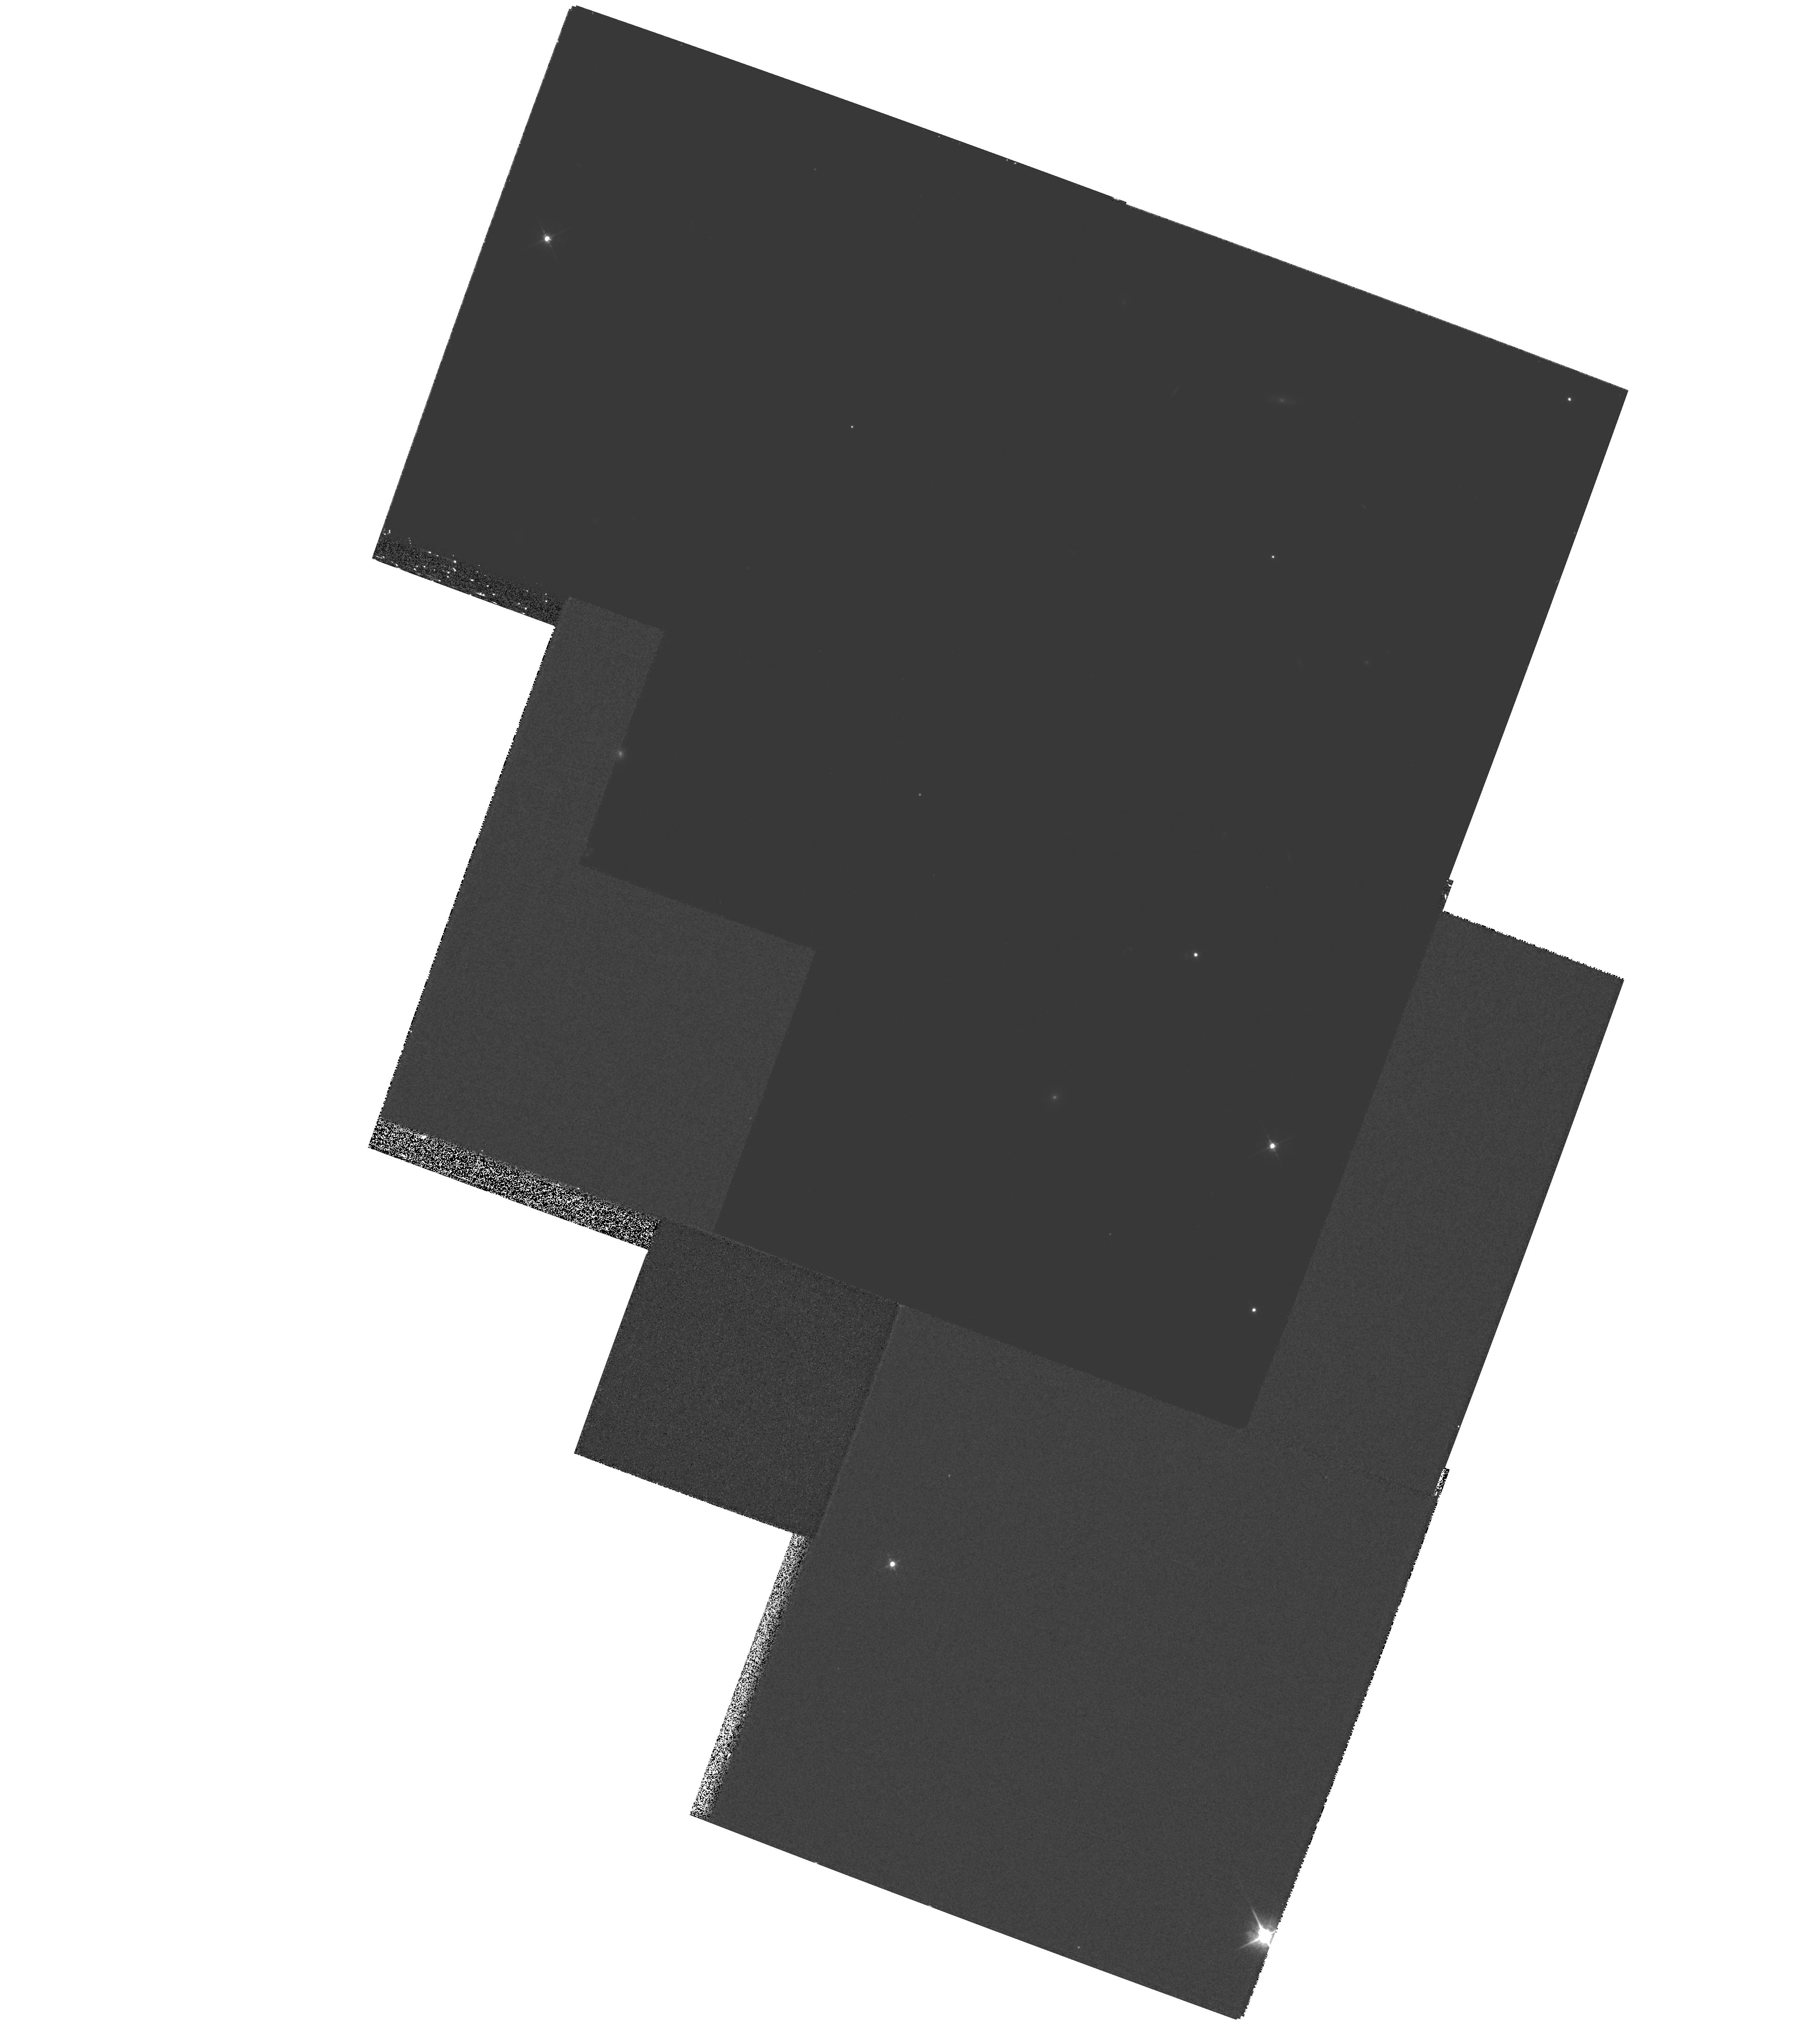
Target: MULTIPLE
Instrument: WFPC2/PC
Filter: F622W
Exposure: 53 min
Observation ID: hst_8223_03_wfpc2_pc_f622w_u5c403

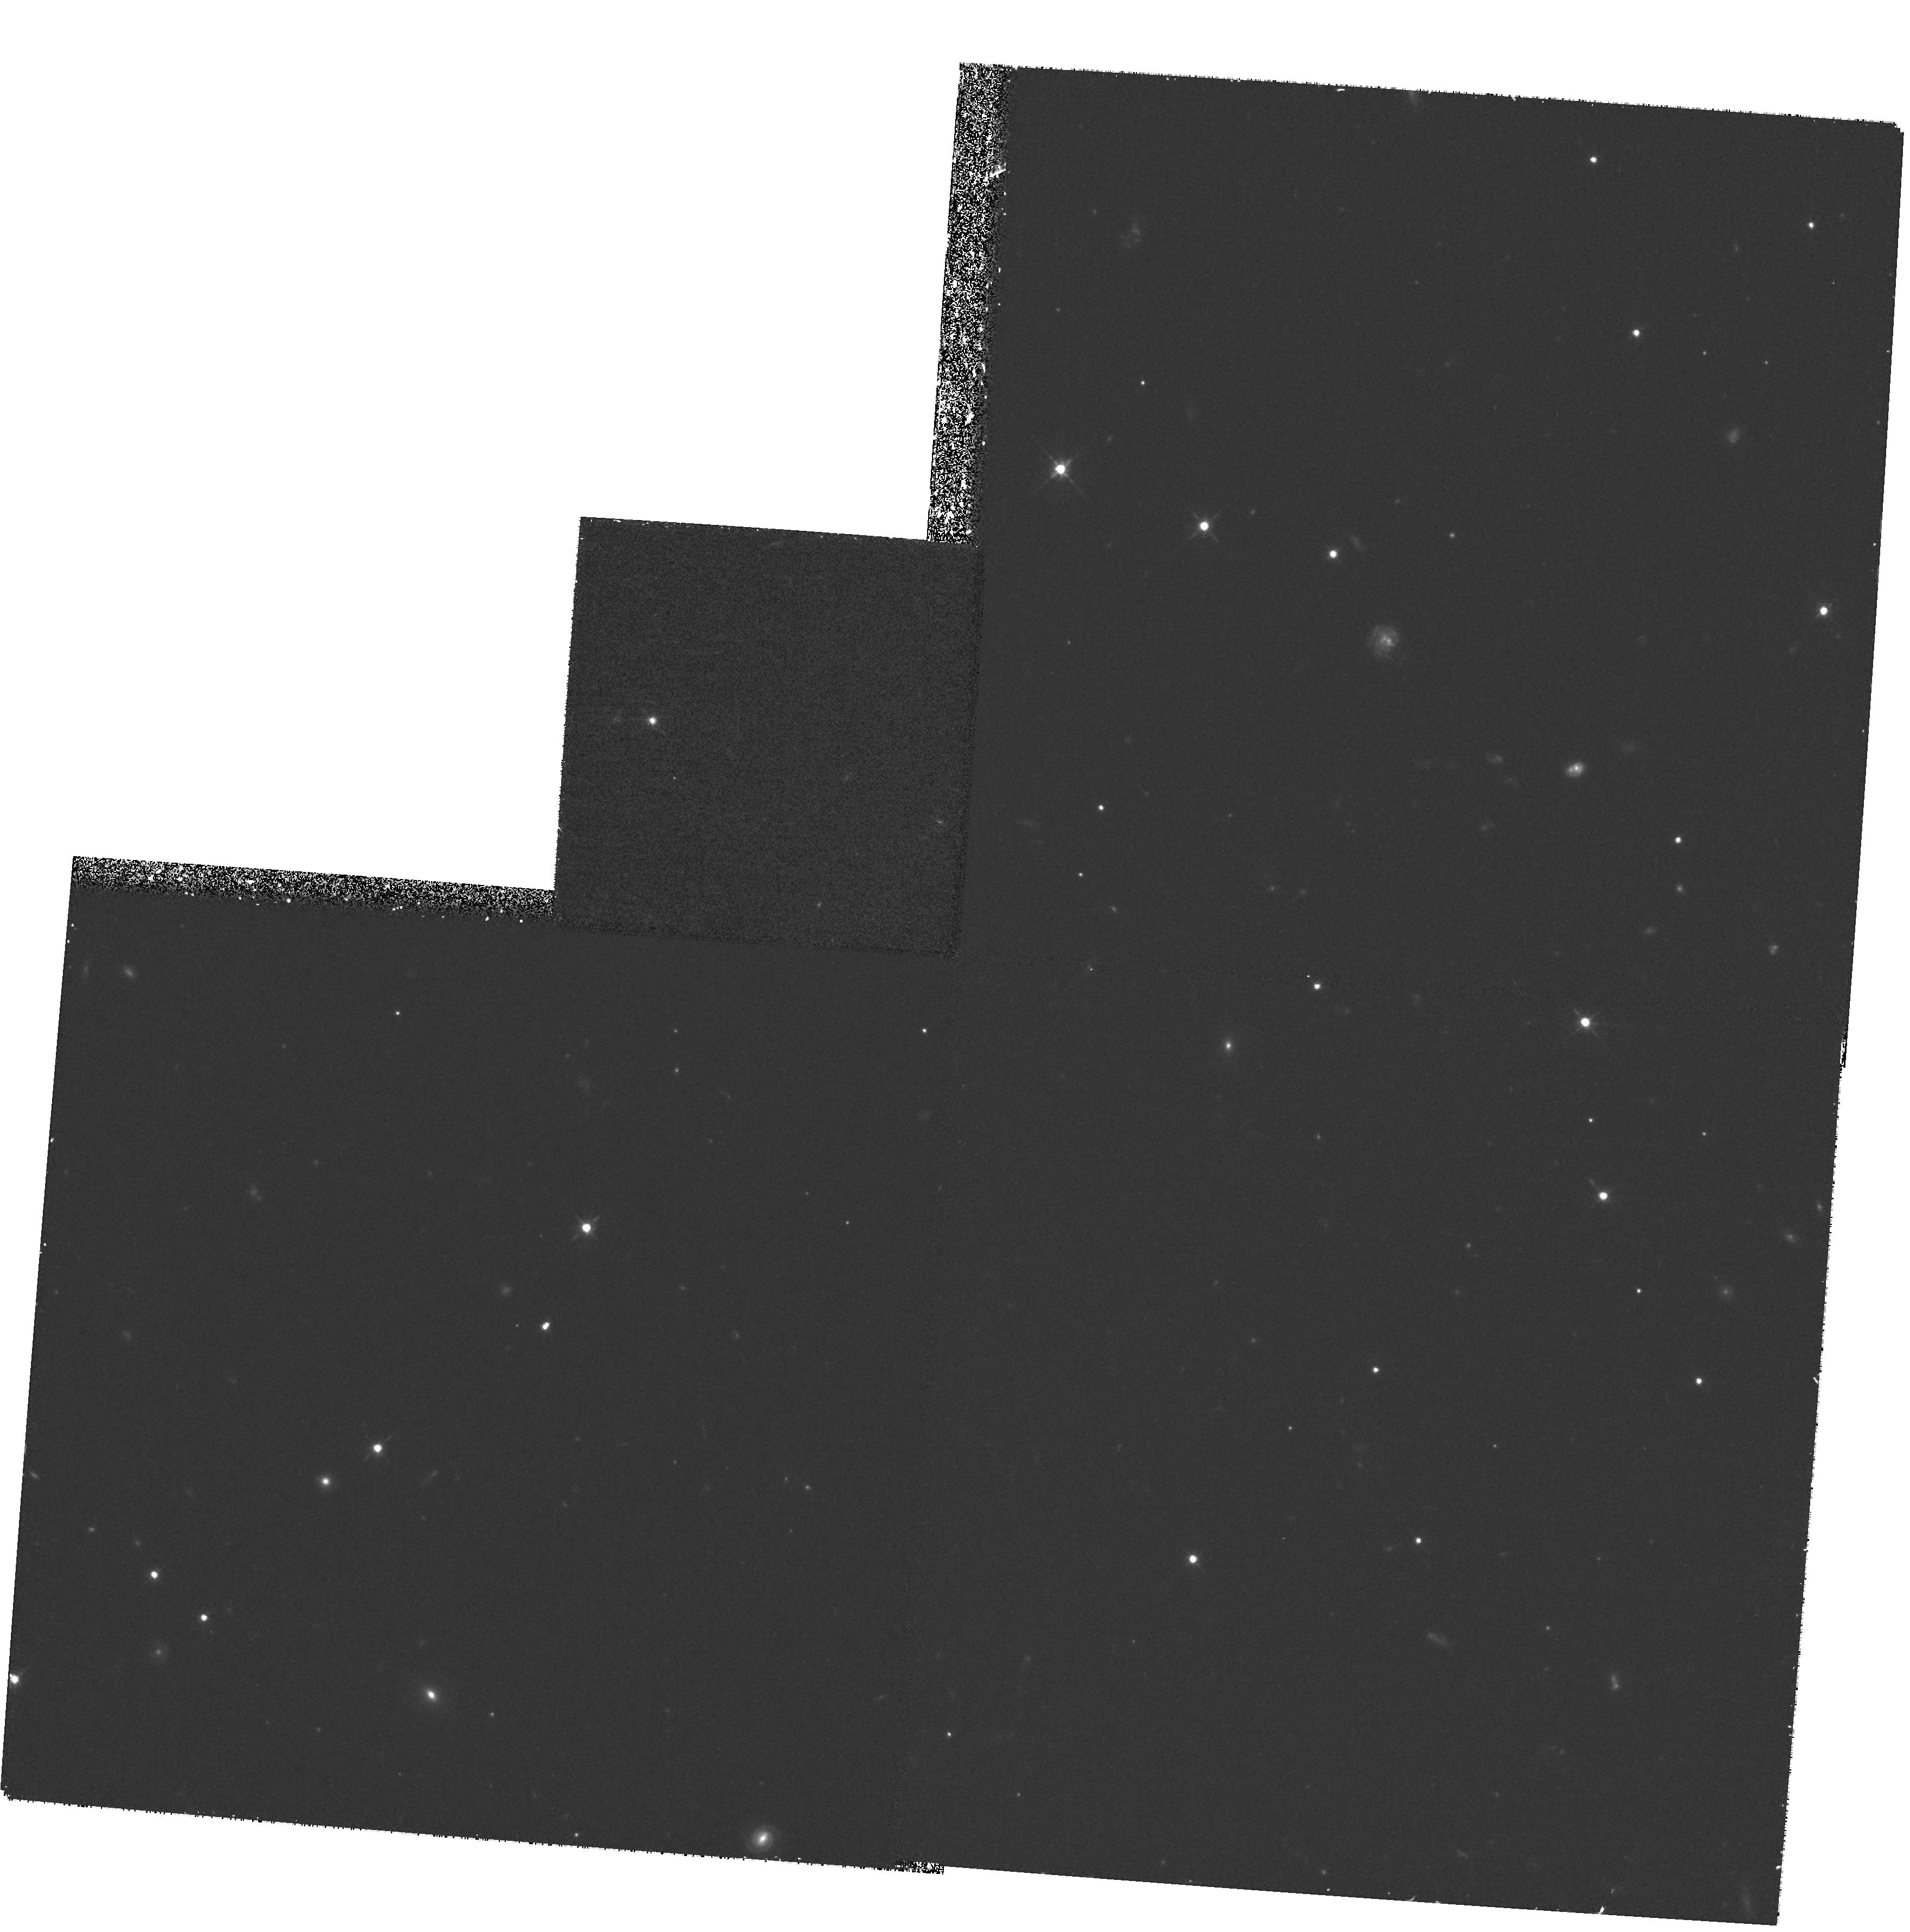
Target: GAL-1754+6420
Instrument: WFPC2/PC
Filter: F675W
Exposure: 37 min
Observation ID: hst_8223_05_wfpc2_pc_f675w_u5c405

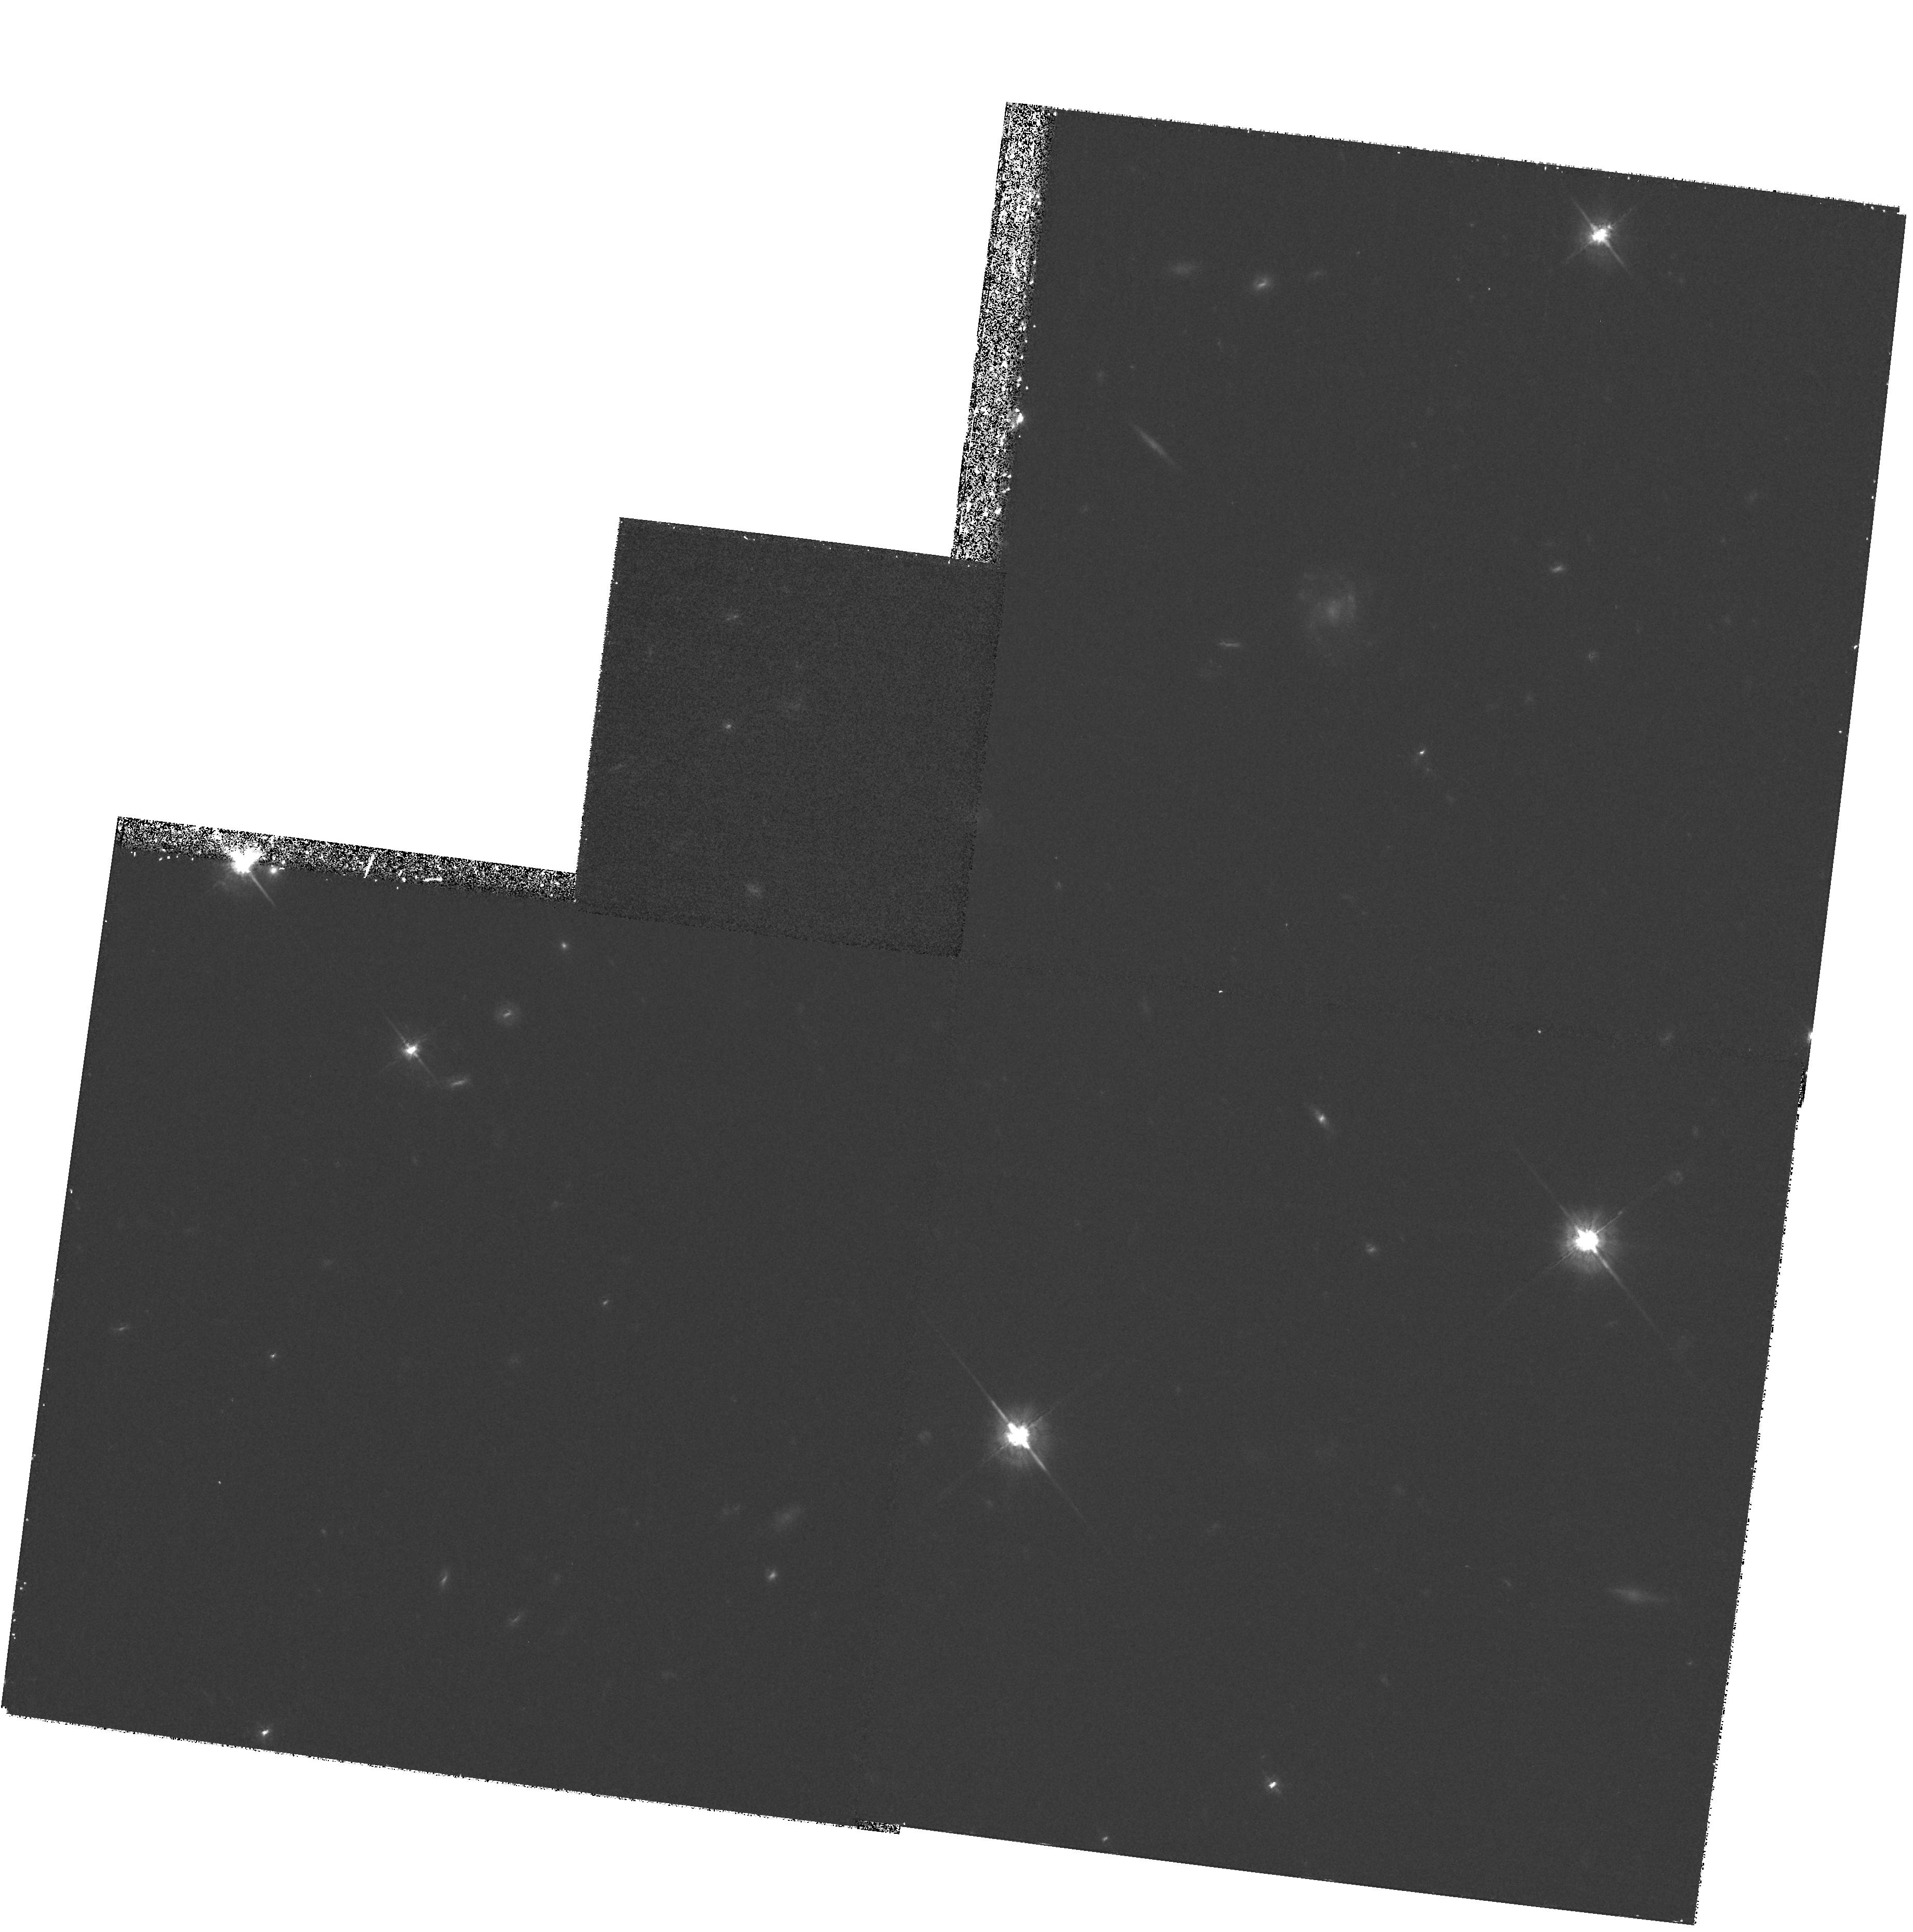
Target: GAL-1741+6703
Instrument: WFPC2/PC
Filter: F675W
Exposure: 37 min
Observation ID: hst_8223_04_wfpc2_pc_f675w_u5c404

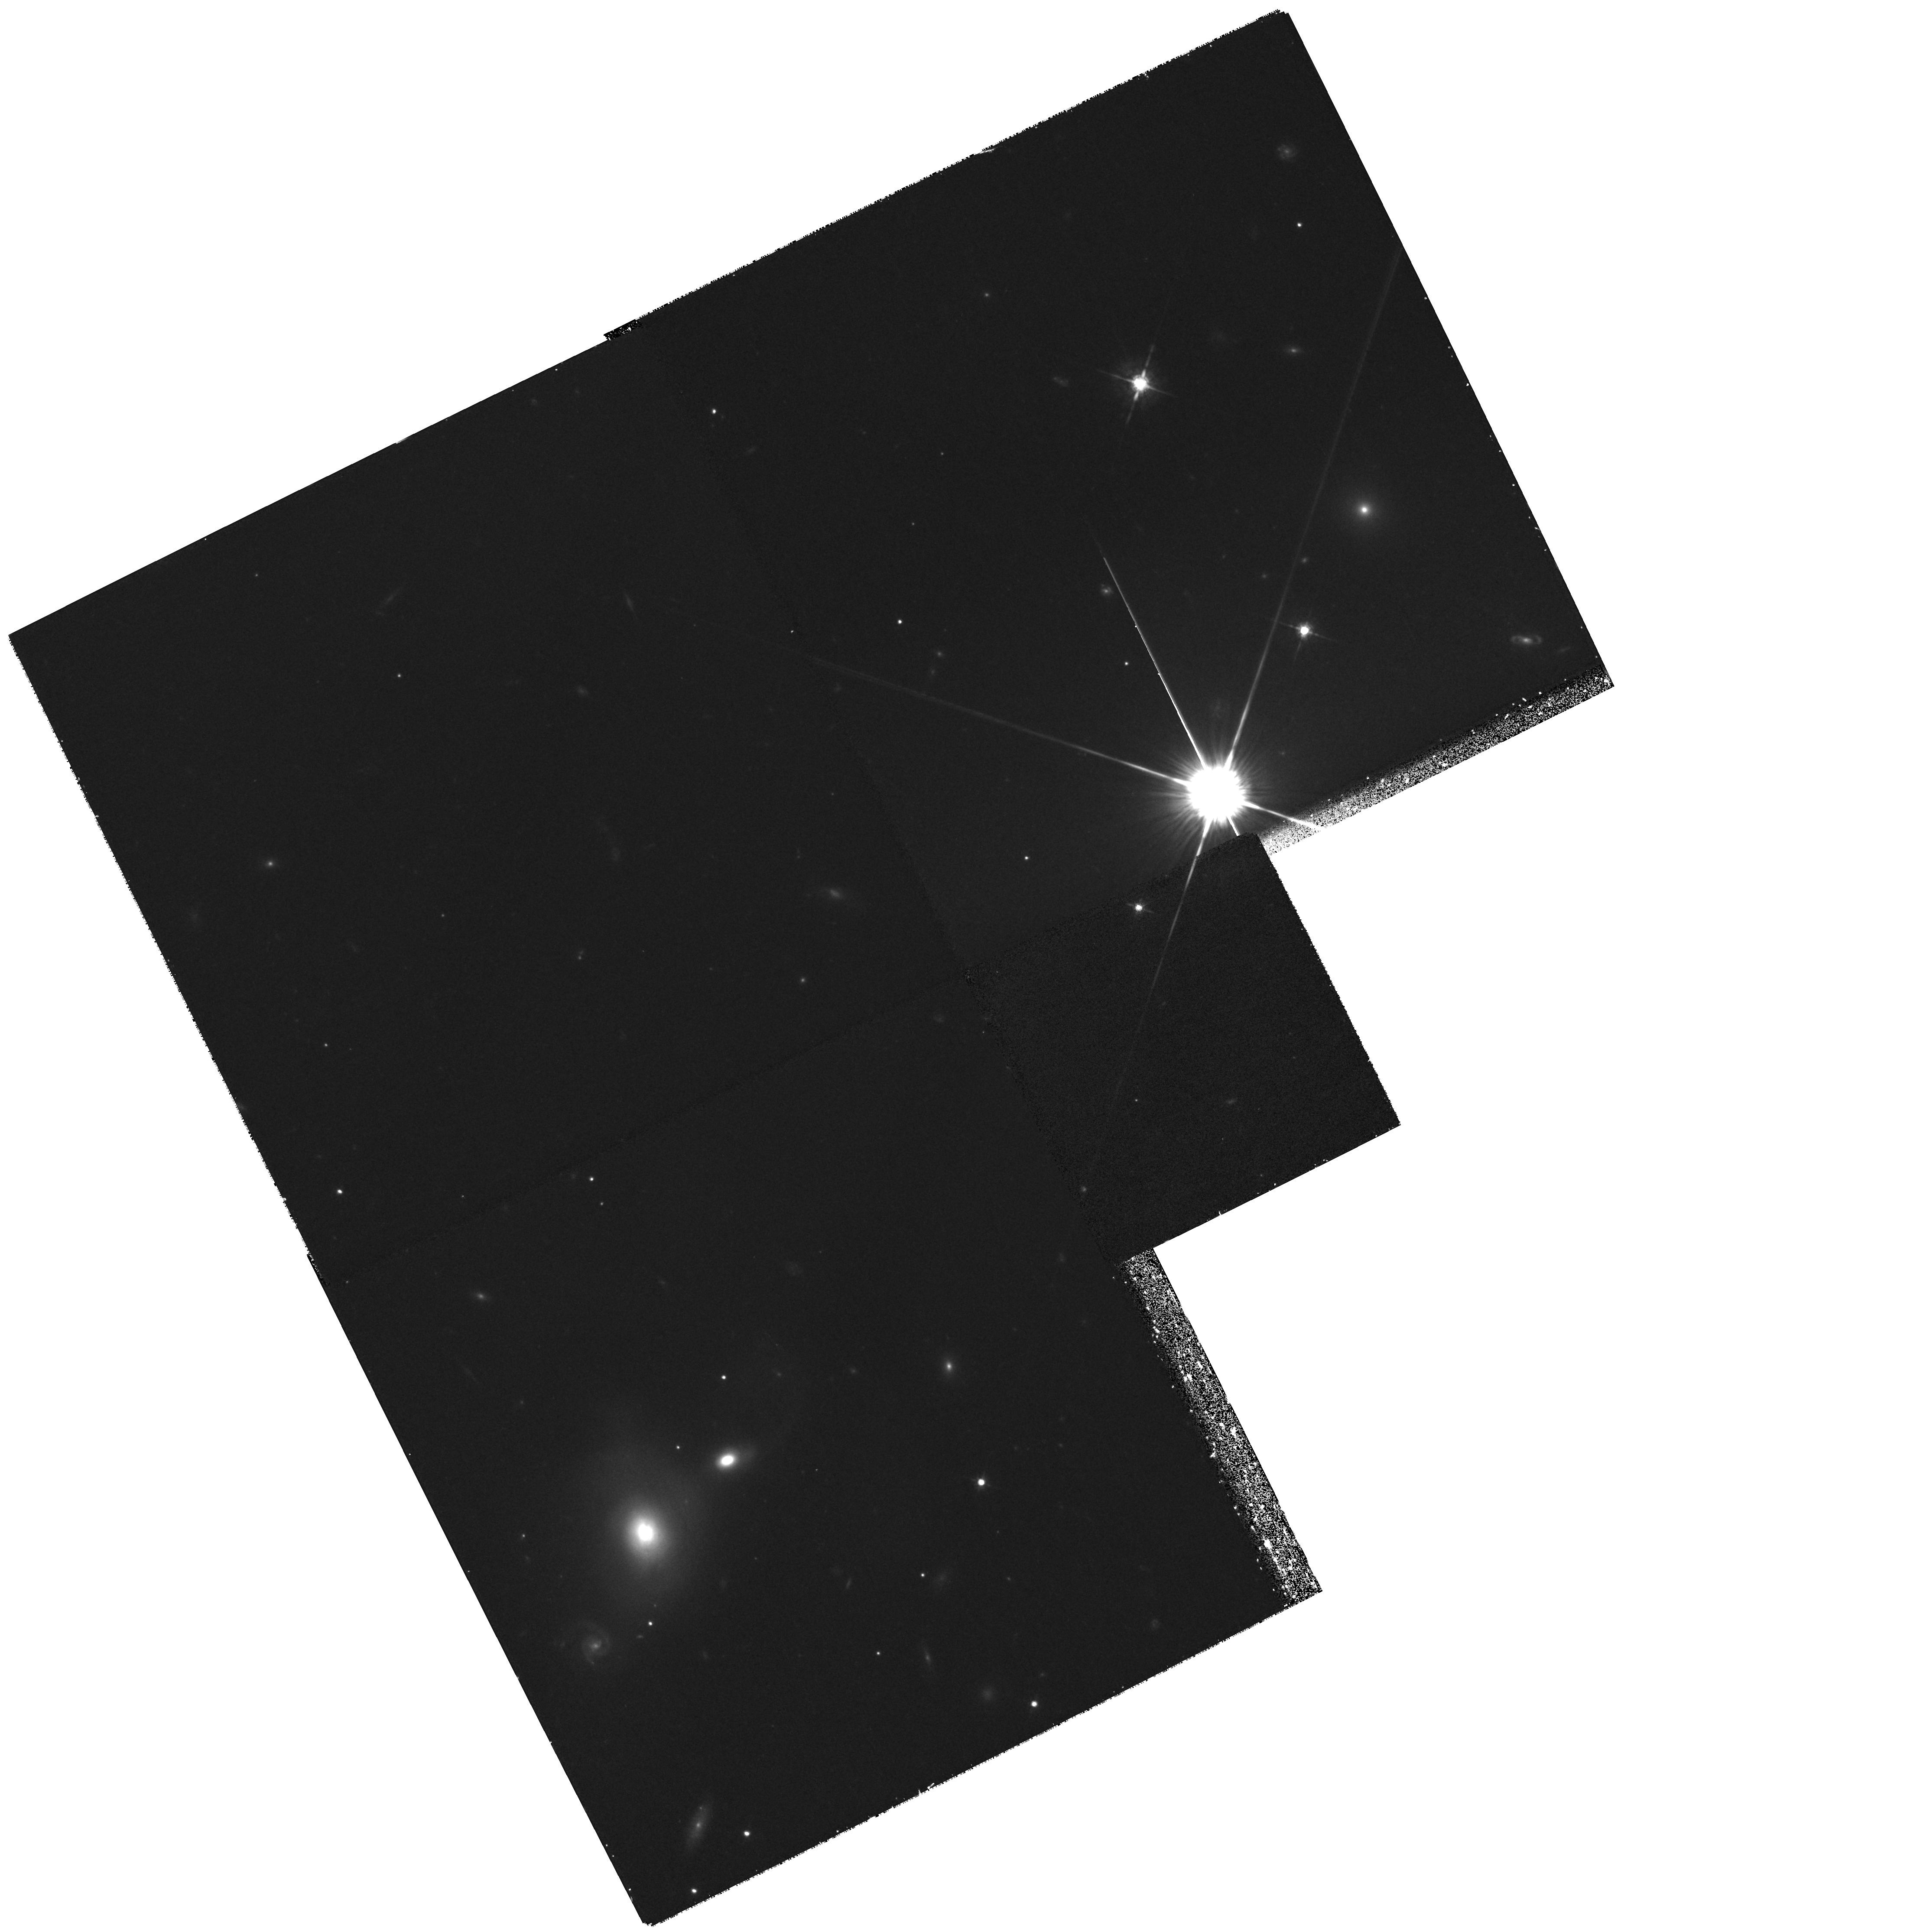
Target: GAL-1812+6814
Instrument: WFPC2/PC
Filter: F675W
Exposure: 37 min
Observation ID: hst_8223_08_wfpc2_pc_f675w_u5c408

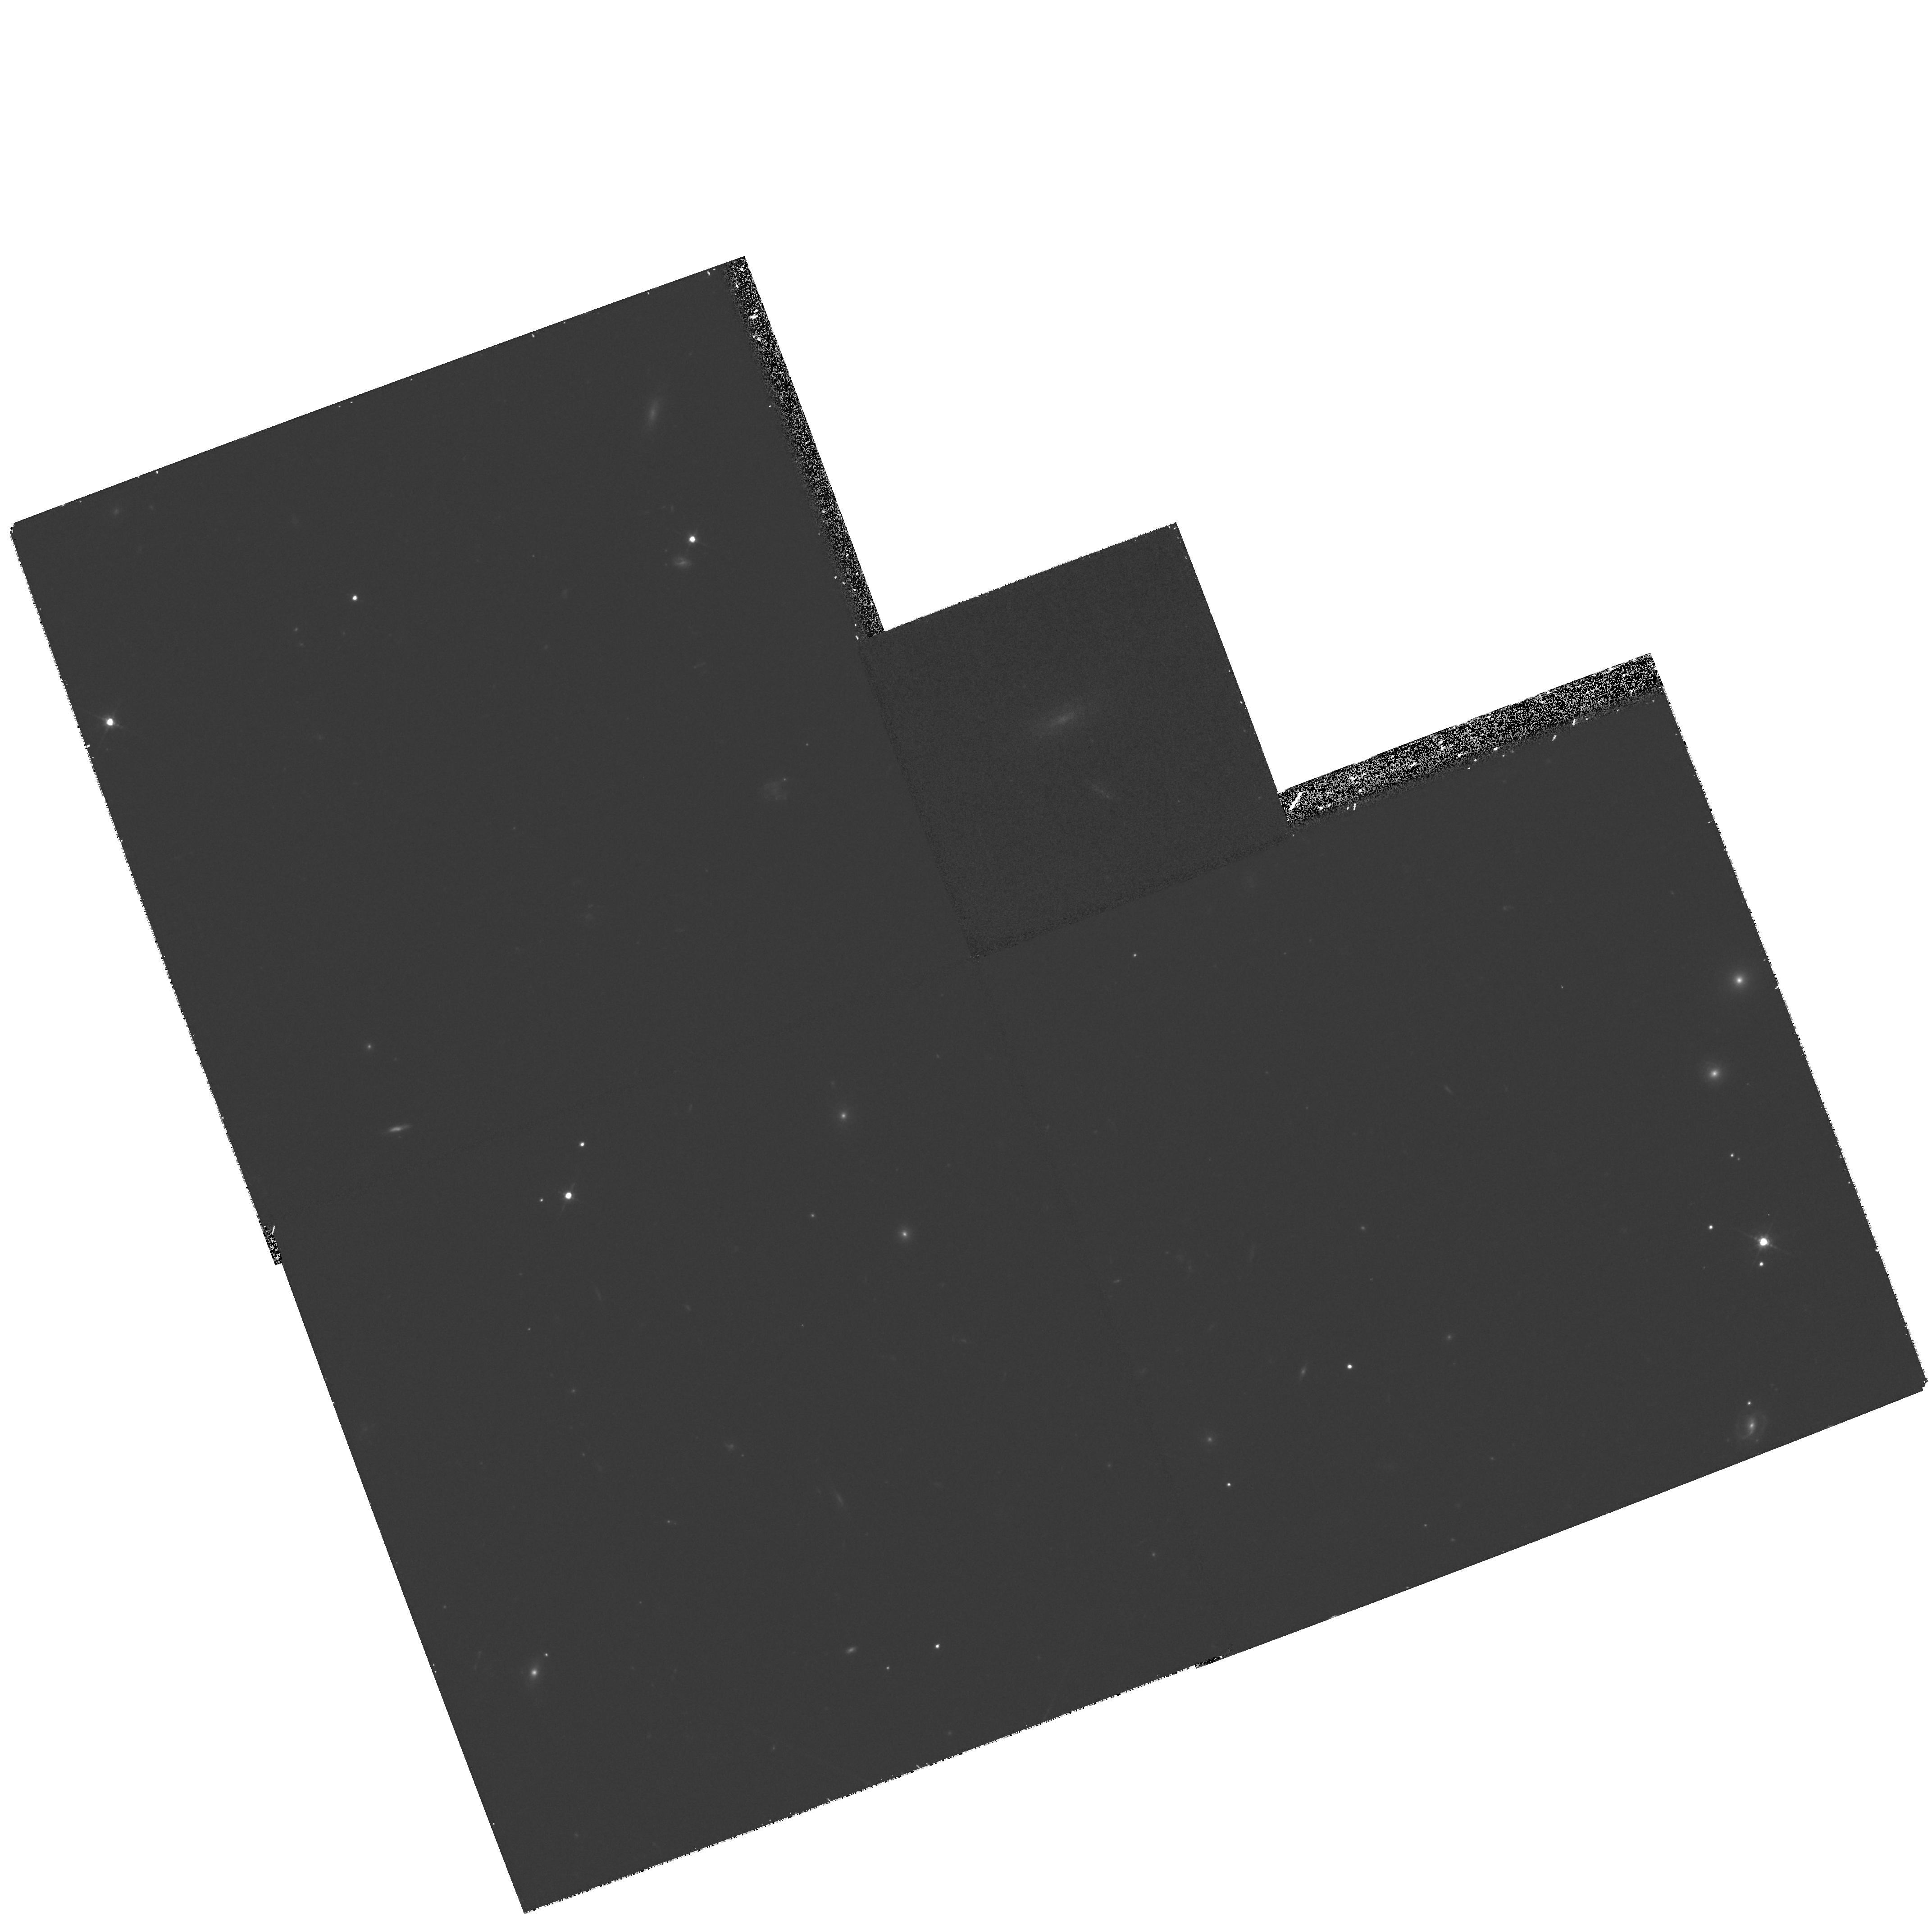
Target: GAL-1816+6606
Instrument: WFPC2/PC
Filter: F622W
Exposure: 37 min
Observation ID: hst_8223_07_wfpc2_pc_f622w_u5c407

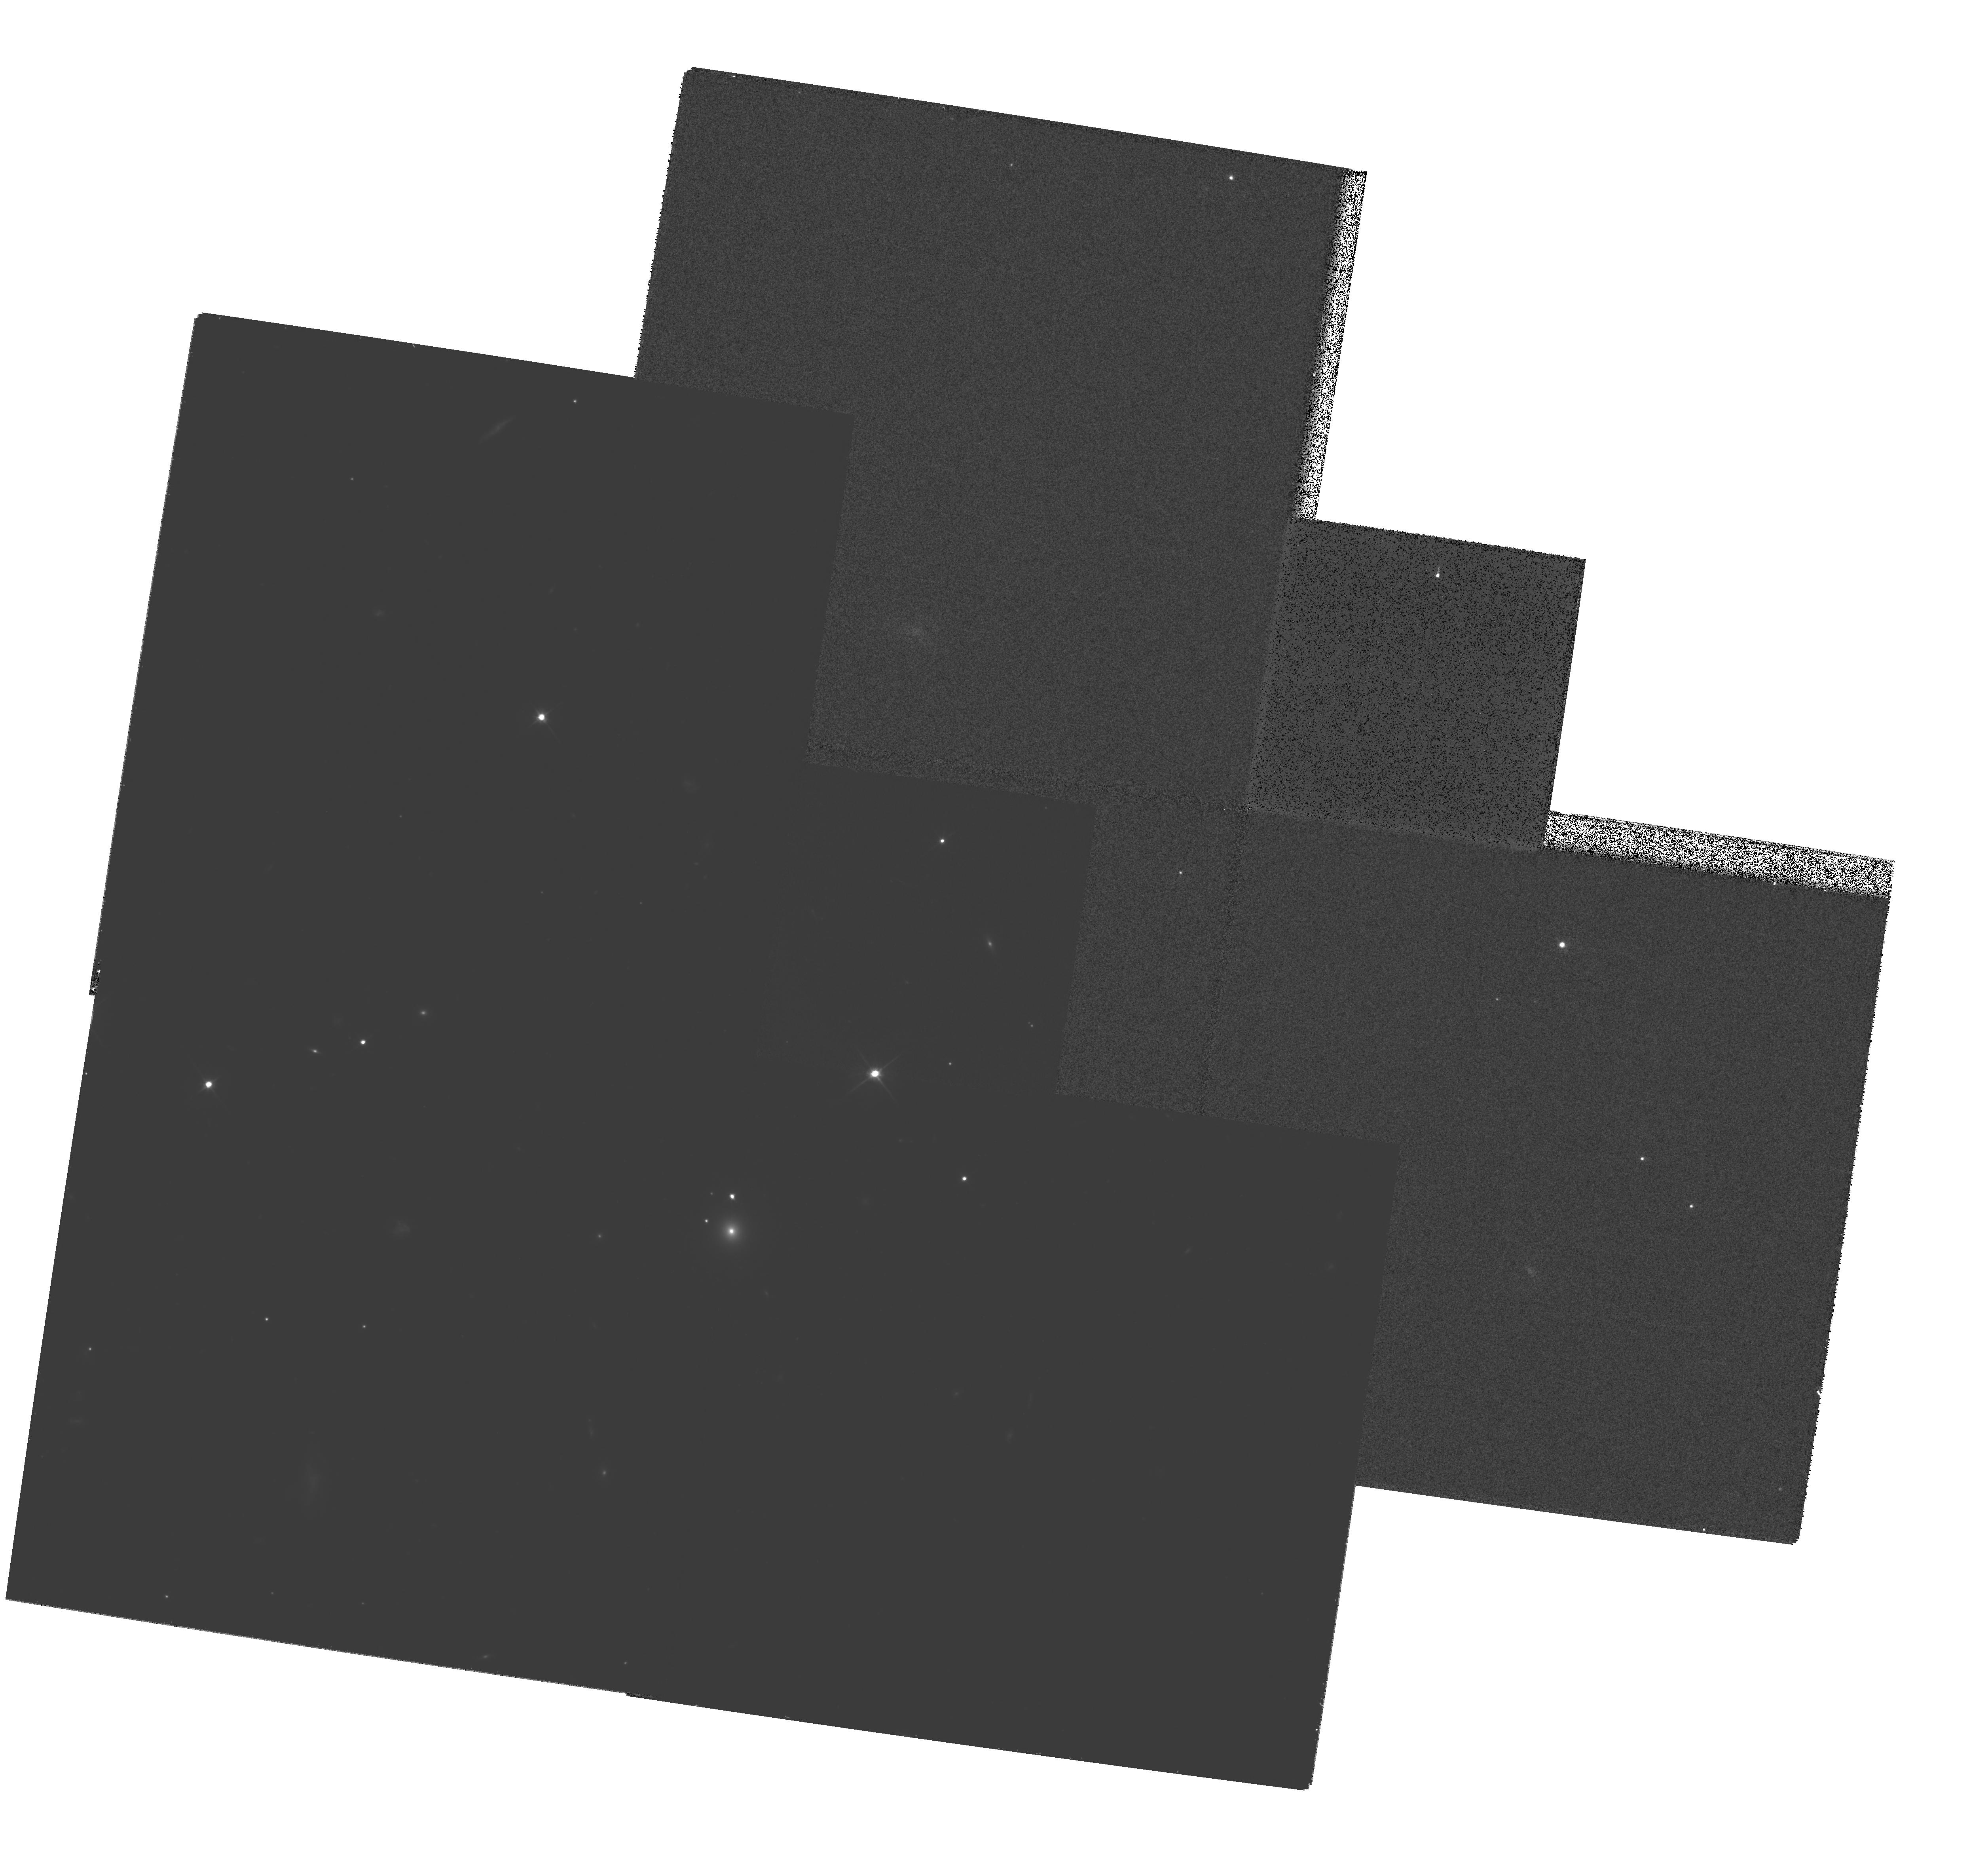
Target: MULTIPLE
Instrument: WFPC2/PC
Filter: F702W
Exposure: 58 min
Observation ID: hst_8223_06_wfpc2_pc_f702w_u5c406

The nature of radio--optical alignments in faint radio sources (PI: Lacy, Mark D.)

Study of the host galaxies of high redshift AGN is important if we are to attempt to investigate the population of high redshift galaxies which are not selected on the basis of luminous starburst activity. However, it is first important to establish how much the AGN affects the observed properties of the host galaxies even in samples of relatively weak AGN. We propose to use objects from a flux-limited sample of 7C radio sources, one of the first complete samples of radio sources with a flux limit more t han an order of magnitude fainter than 3C, to study the effects of weaker radio-loud AGN and their jets on the host galaxies of radio sources at z~ 1. This will complement studies already made or in progress of the much more radio-luminous 3C and 6C objec ts, and in particular we will be able to make a direct comparison with the 3C sample of Ridgway & Stockton (1997). Results from our ground-based study indicate that the alignment effect is still present in the 7C sample at z~ 0.7, but is probably weaker a nd on a smaller spatial scale than that in 3C. With HST data we can investigate the z~ 1 regime at high spatial resolution, and compare galaxies and quasars directly.